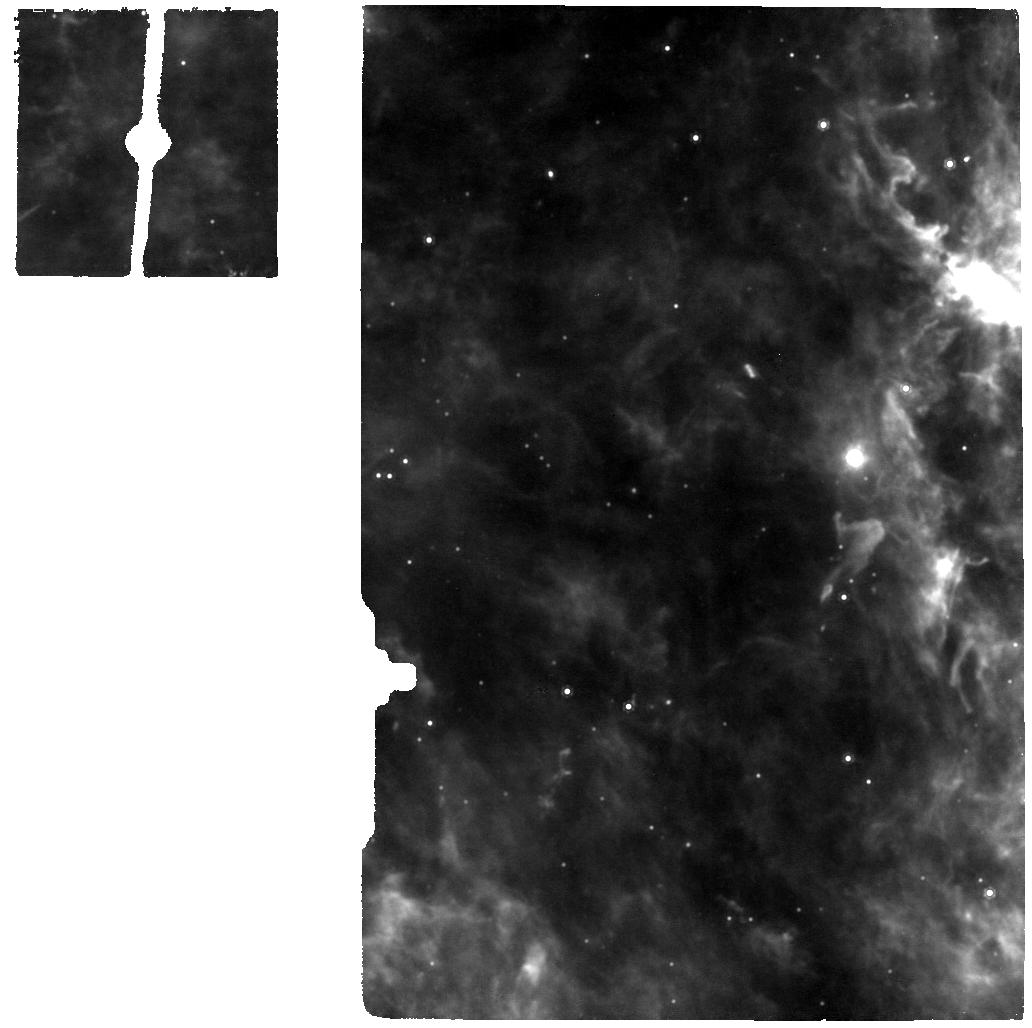
Target: N83-2A-SKY-MIRI
Instrument: MIRI
Filter: F1000W
Exposure: 7 min
Observation ID: jw03702-o008_t006_miri_f1000w

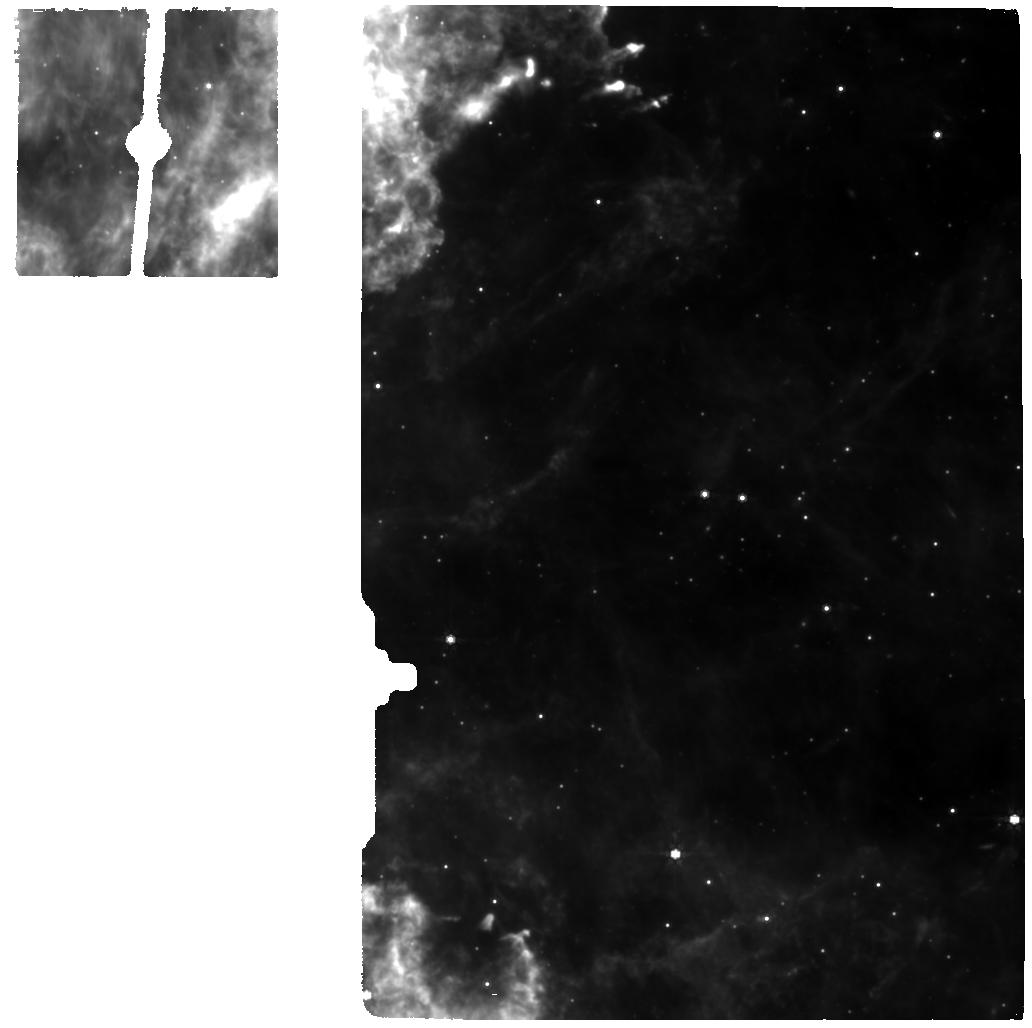
Target: ST6-SKY-MIRI
Instrument: MIRI
Filter: F770W
Exposure: 21 min
Observation ID: jw03702-o004_t003_miri_f770w

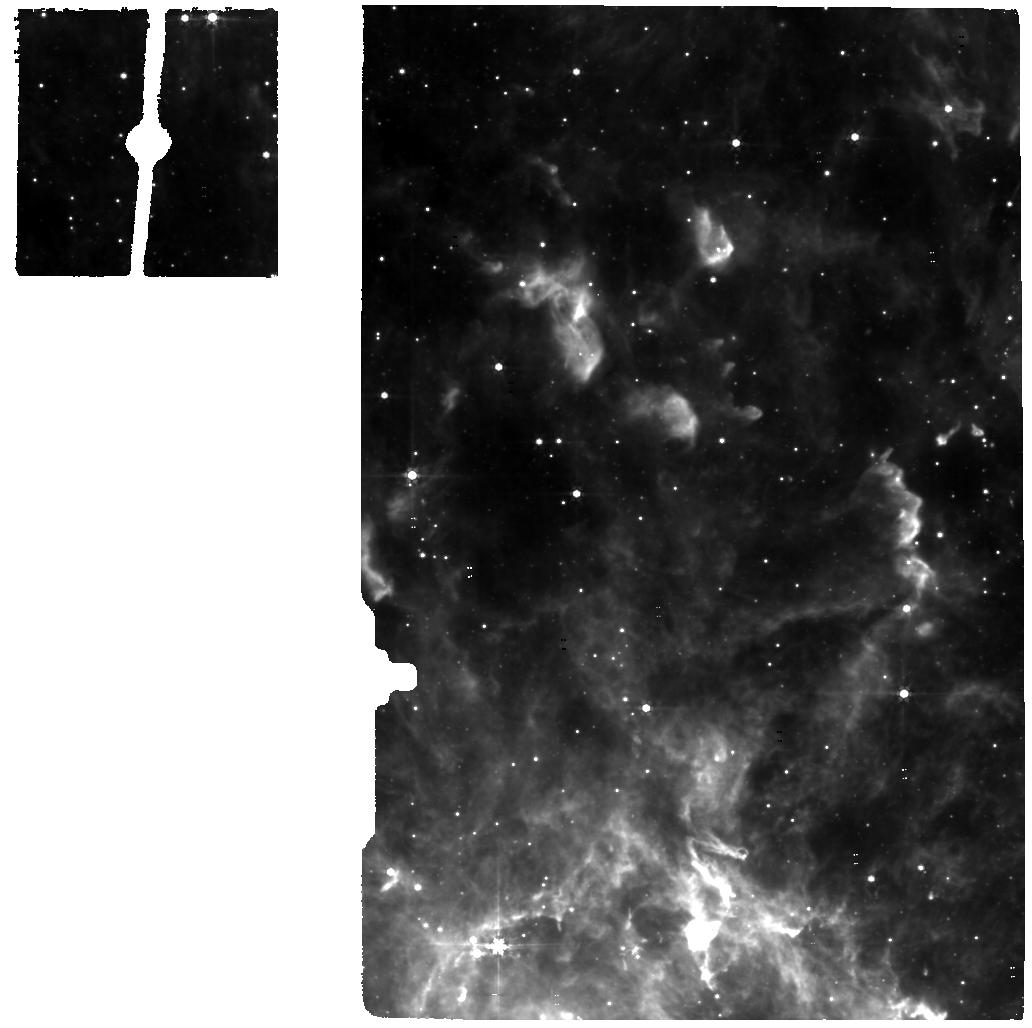
Target: ST6
Instrument: MIRI
Filter: F560W
Exposure: 21 min
Observation ID: jw03702-o003_t001_miri_f560w

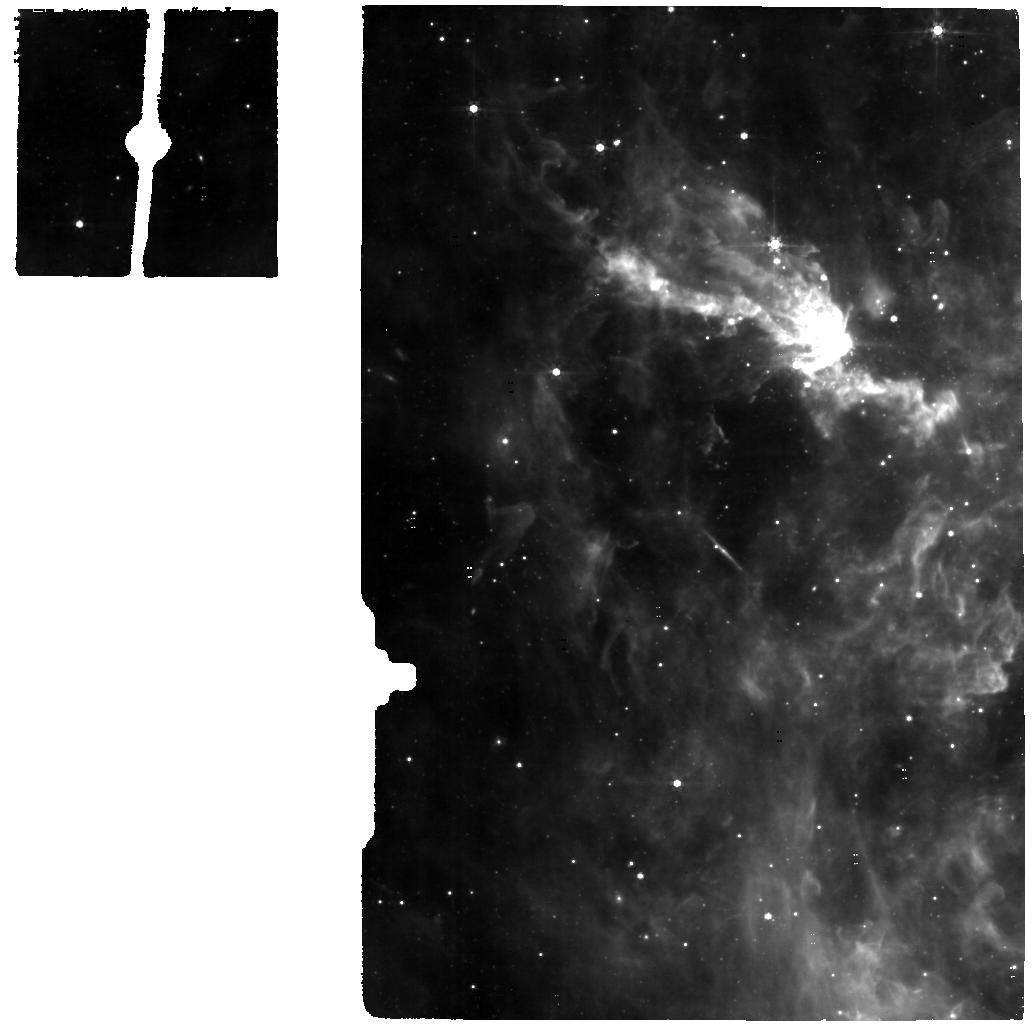
Target: N83-2A
Instrument: MIRI
Filter: F560W
Exposure: 7 min
Observation ID: jw03702-o007_t004_miri_f560w

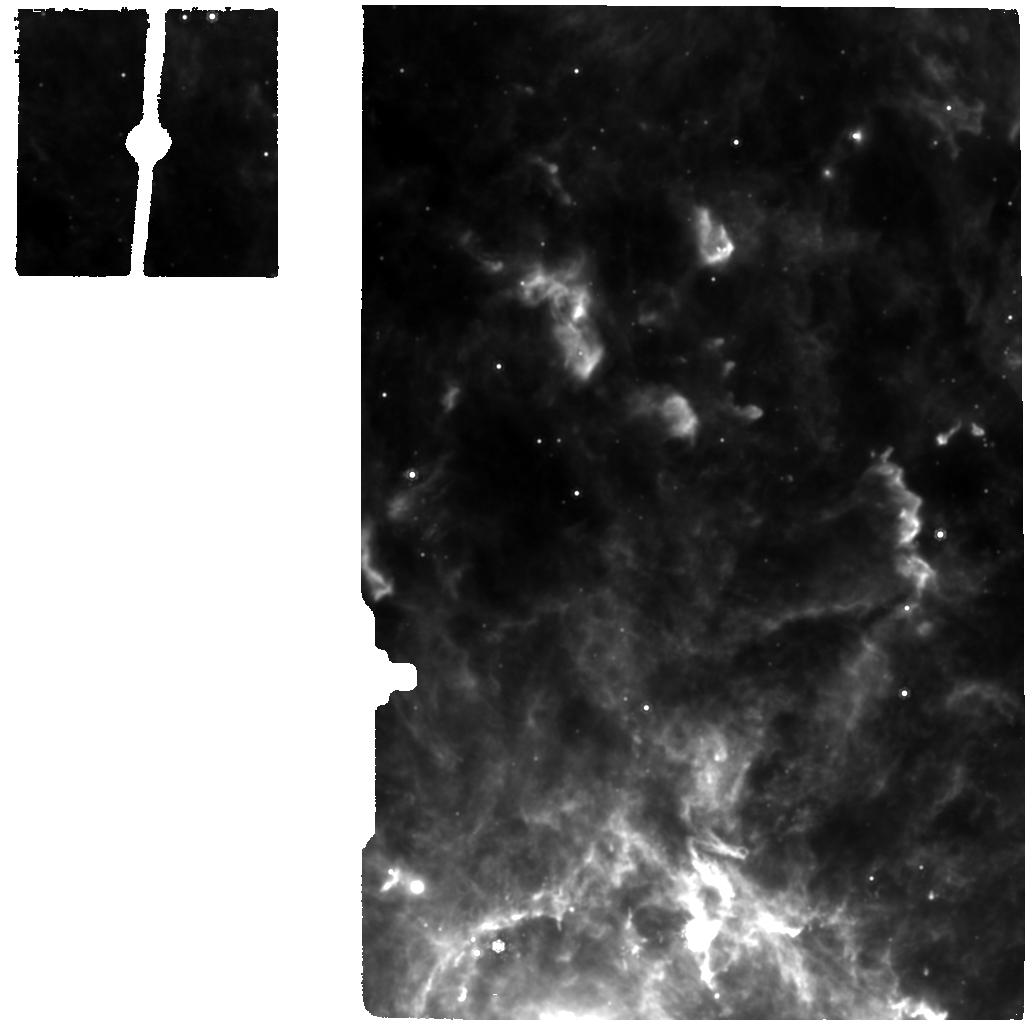
Target: ST6
Instrument: MIRI
Filter: F1000W
Exposure: 21 min
Observation ID: jw03702-o003_t001_miri_f1000w

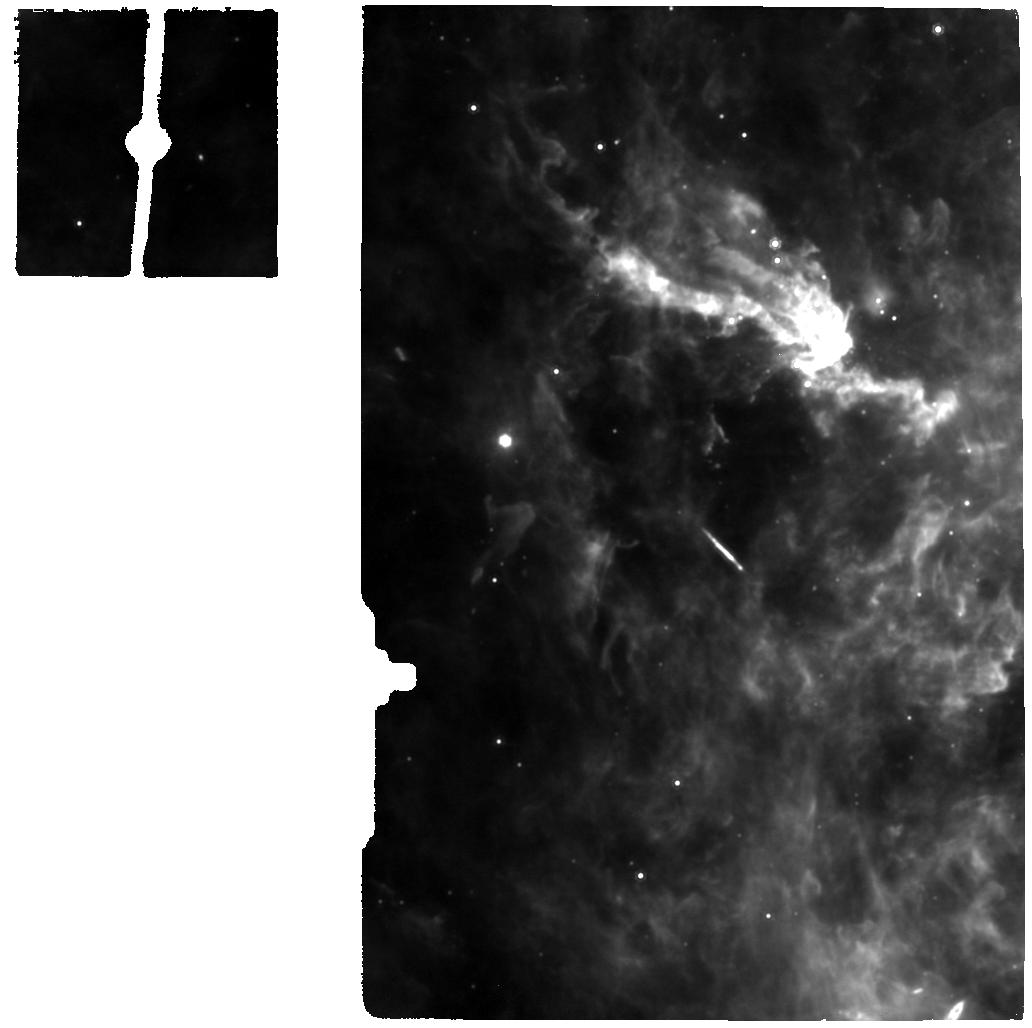
Target: N83-2A
Instrument: MIRI
Filter: F1000W
Exposure: 7 min
Observation ID: jw03702-o007_t004_miri_f1000w

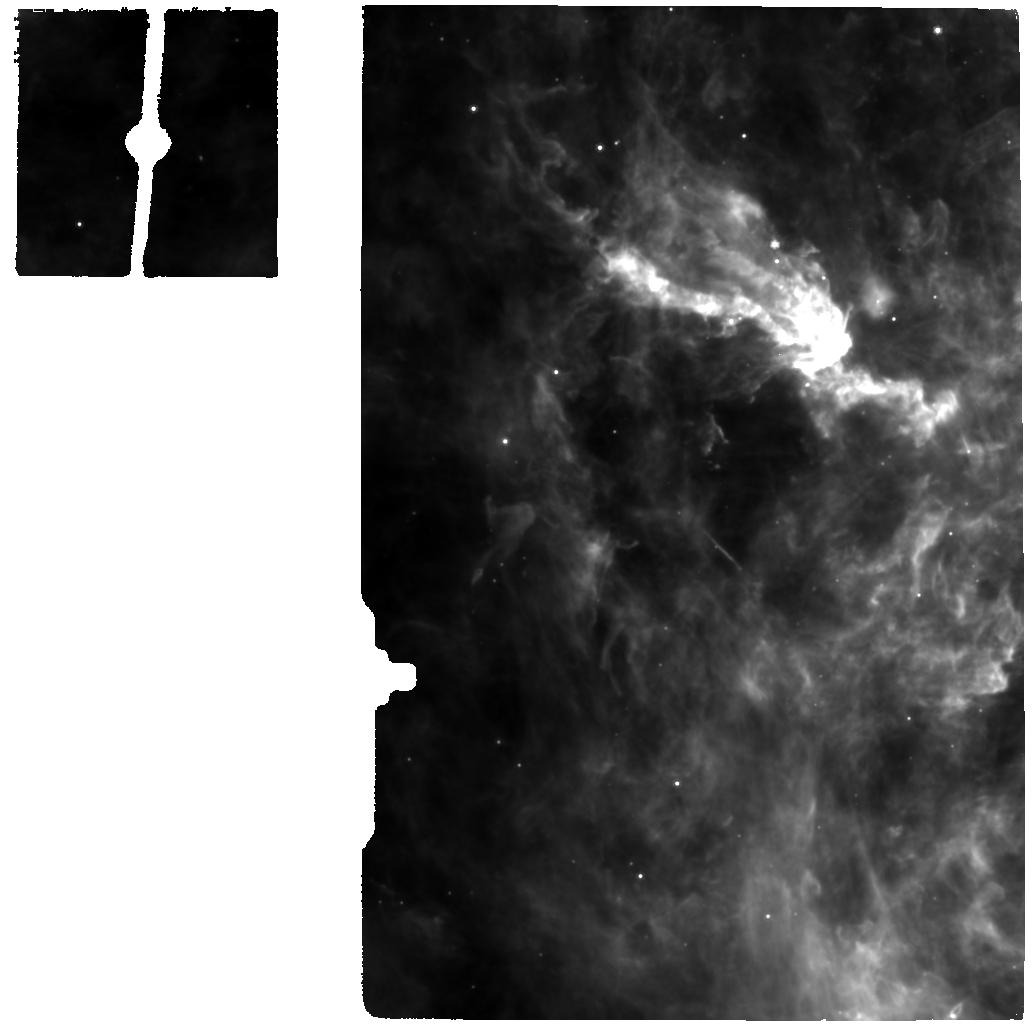
Target: N83-2A
Instrument: MIRI
Filter: F770W
Exposure: 7 min
Observation ID: jw03702-o007_t004_miri_f770w

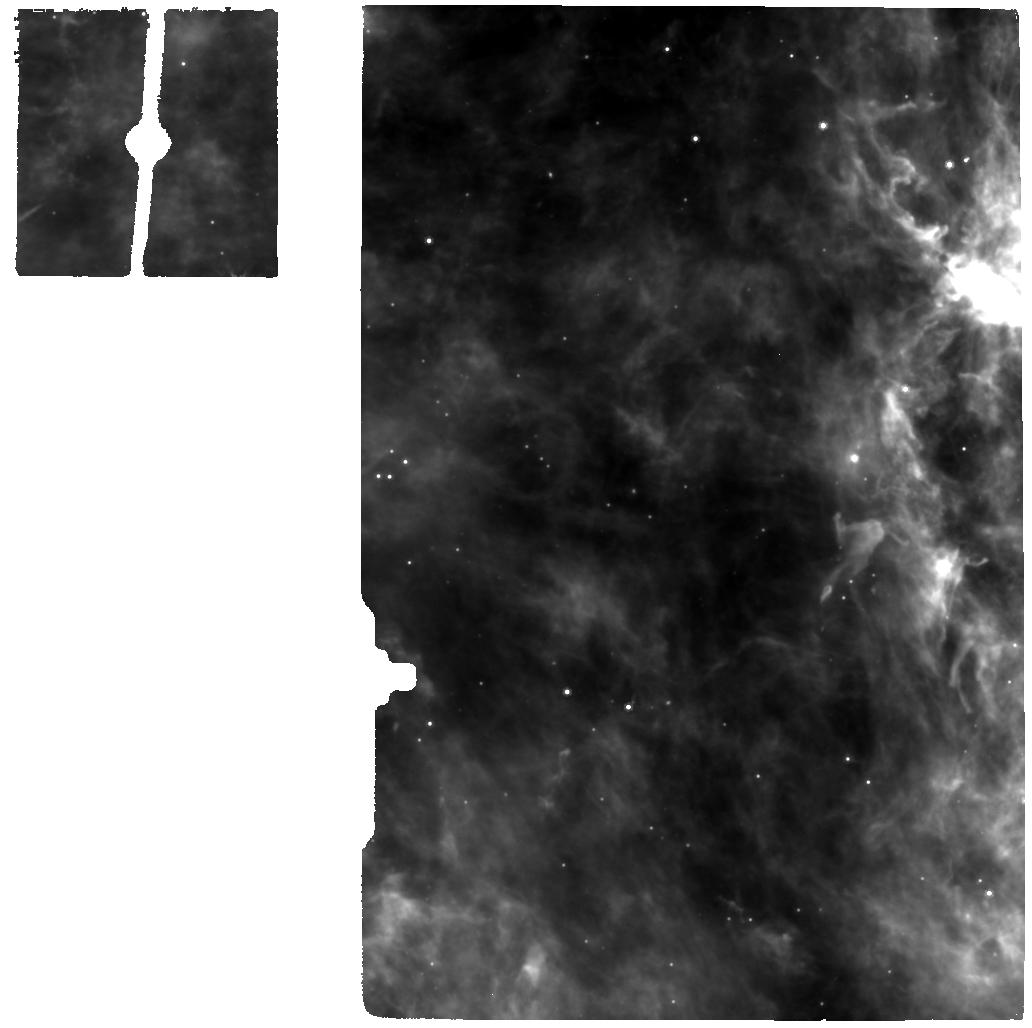
Target: N83-2A-SKY-MIRI
Instrument: MIRI
Filter: F770W
Exposure: 7 min
Observation ID: jw03702-o008_t006_miri_f770w

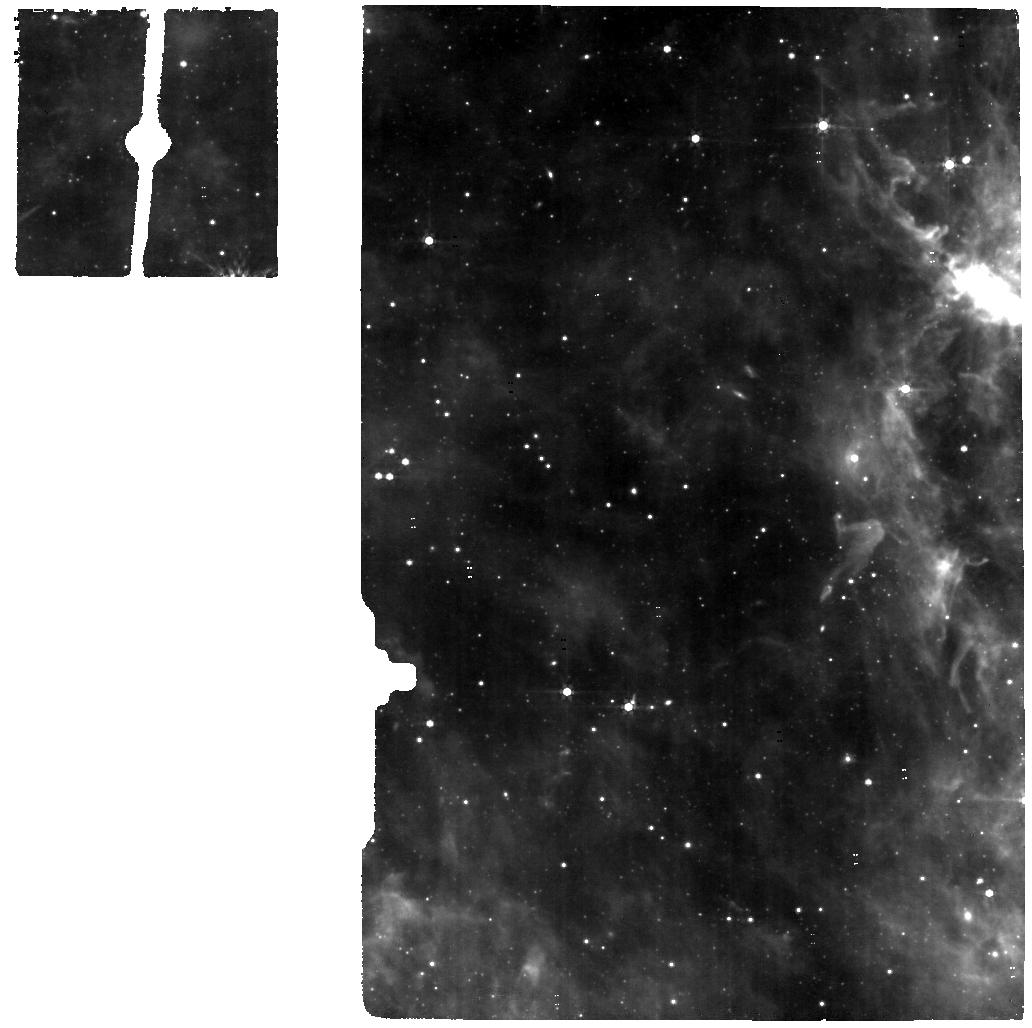
Target: N83-2A-SKY-MIRI
Instrument: MIRI
Filter: F560W
Exposure: 7 min
Observation ID: jw03702-o008_t006_miri_f560w

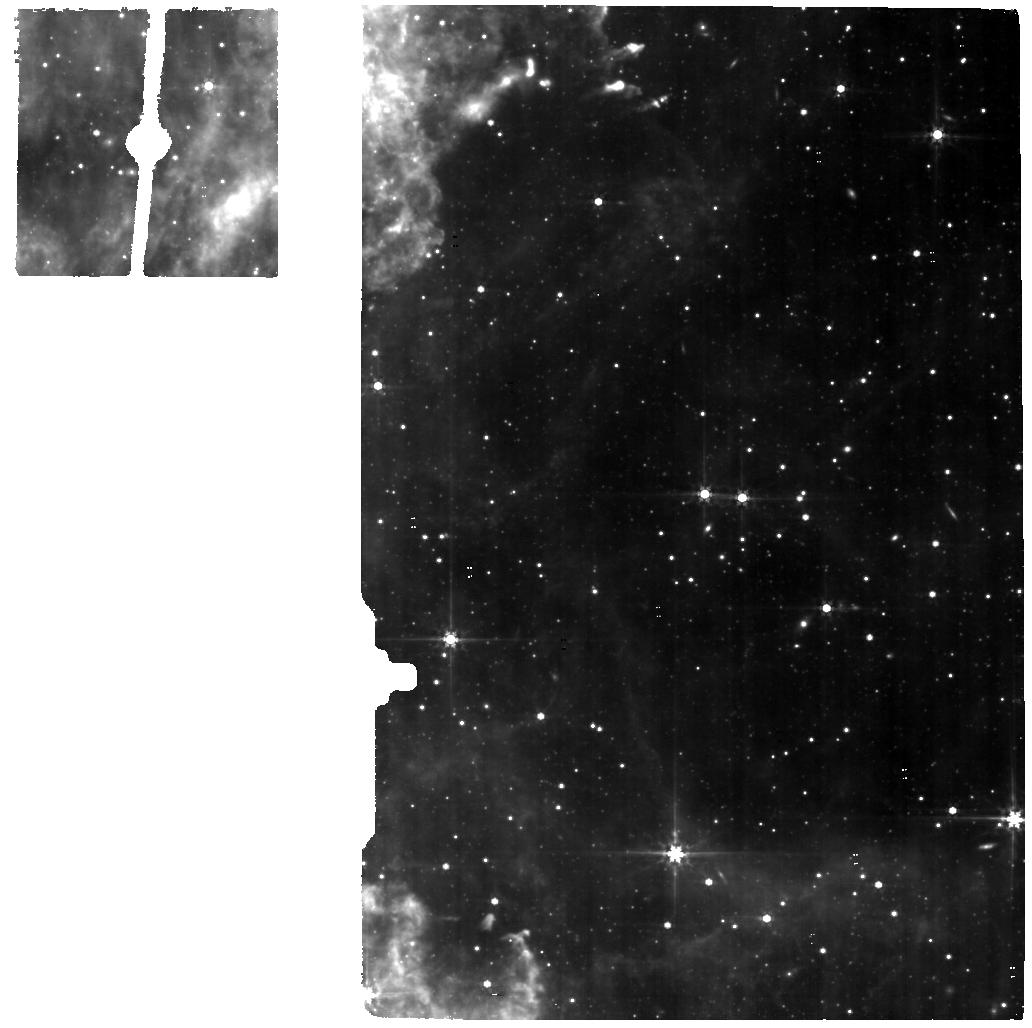
Target: ST6-SKY-MIRI
Instrument: MIRI
Filter: F560W
Exposure: 21 min
Observation ID: jw03702-o004_t003_miri_f560w

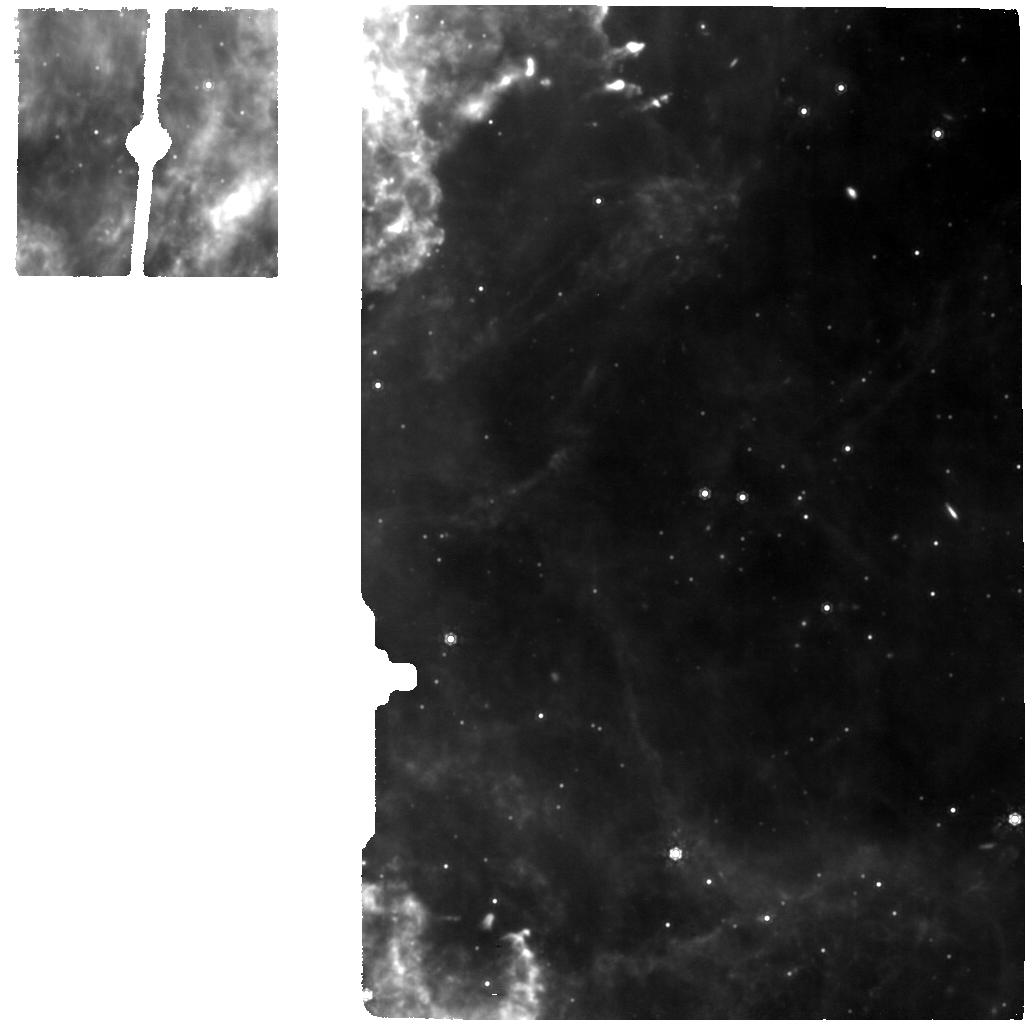
Target: ST6-SKY-MIRI
Instrument: MIRI
Filter: F1000W
Exposure: 21 min
Observation ID: jw03702-o004_t003_miri_f1000w

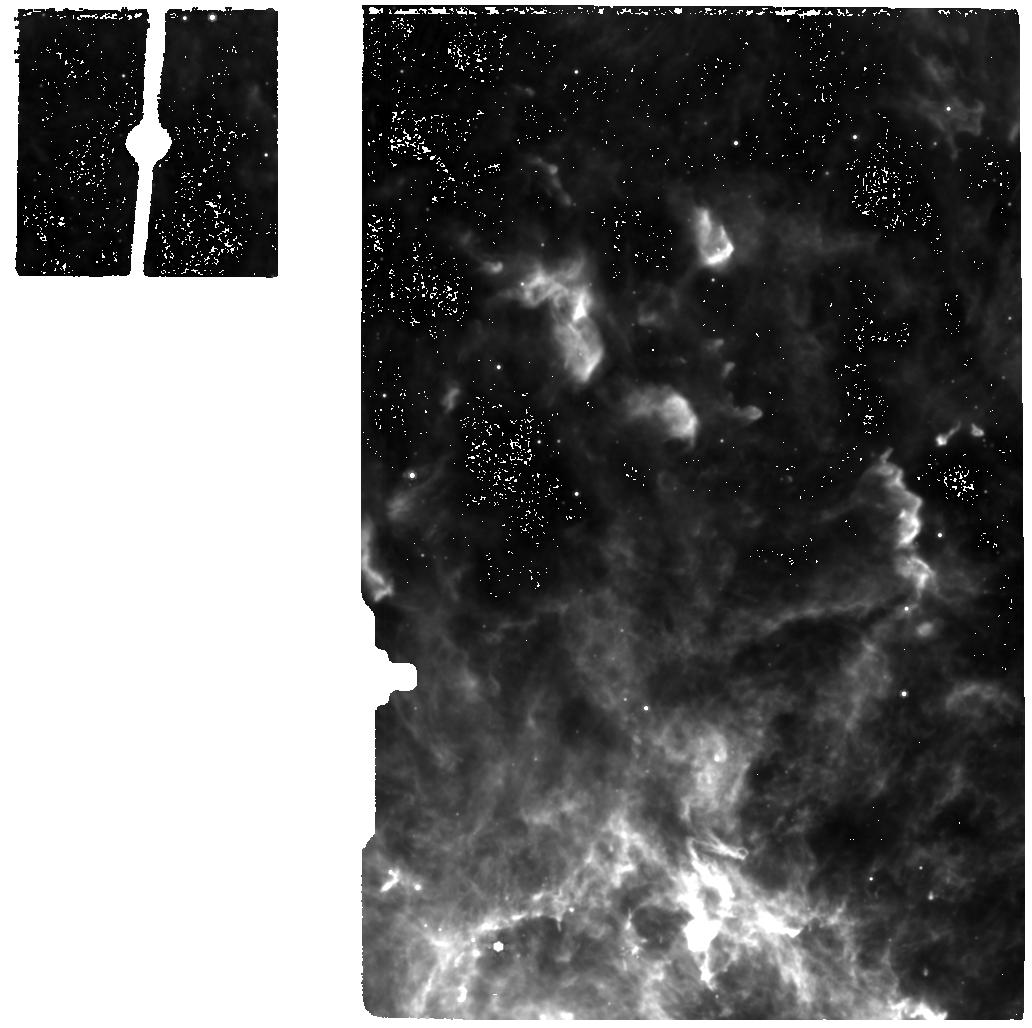
Target: ST6
Instrument: MIRI
Filter: F770W
Exposure: 21 min
Observation ID: jw03702-o003_t001_miri_f770w

Ice observations toward massive protostars in the low-metallicity Large Magellanic Cloud (PI: Sewilo, Marta)

One of the most important goals of astrochemistry is to understand the origin and evolution of complex organic molecules (COMs). The Large Magellanic Cloud (LMC) is the nearest laboratory for detailed studies on the formation and survival of COMs under metal poor conditions, typical for the early universe. Only very recently have gas-phase COMs been detected in the LMC with ALMA. JWST will join ALMA in revolutionizing the field of complex organic chemistry in low-metallicity environments by enabling studies of solid state COMs on spatial scales matching the gas phase observations. We propose the NIRSpec IFU and MIRI MRS observations to map the infrared ice content in two massive protostellar envelopes in the LMC. JWST will provide spectra without contamination from the wider environment and with the high spectral resolution and sensitivity allowing for a reliable identification and detailed analysis of ice band profiles, revealing information on ice morphologies, thermal histories, and mixing environments. We will reliably measure the CH3OH ice column densities and search for larger COM ices for the first time at subsolar metallicity. JWST will reveal the level of molecular complexity in interstellar ices in the LMC. We will compare the abundances of the solid and gas state COMs to investigate formation routes that regulate the chemical complexity in star-forming regions. JWST will allow us to make a step forward toward the understanding the impact of metallicity on complex organic chemistry.